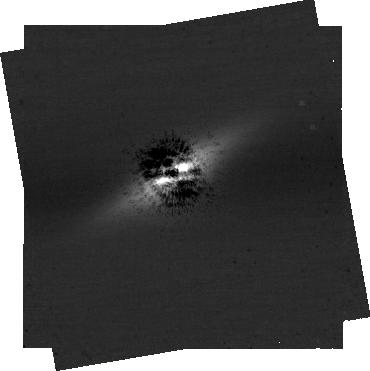
Target: -bet-Pic
Instrument: NIRCAM/CORON
Filter: F410M+MASKRND
Exposure: 13.1 h
Observation ID: jw04758-c1002_t001_nircam_f410m-maskrnd-sub320a335r

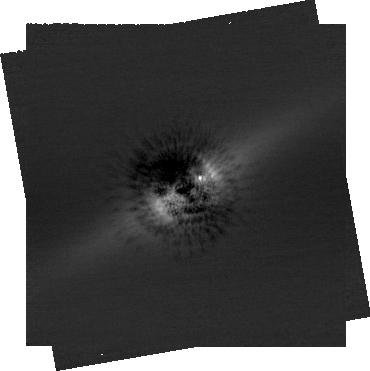
Target: -bet-Pic
Instrument: NIRCAM/CORON
Filter: F210M+MASKRND
Exposure: 13.1 h
Observation ID: jw04758-c1002_t001_nircam_f210m-maskrnd-sub320a335r

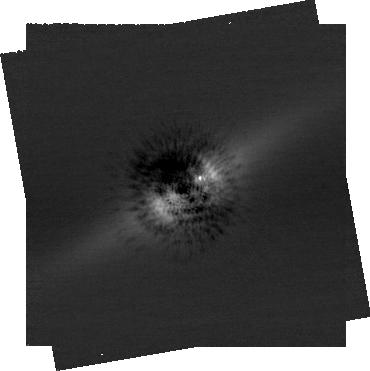
Target: -bet-Pic
Instrument: NIRCAM/CORON
Filter: F210M+MASKRND
Exposure: 13.1 h
Observation ID: jw04758-c1003_t001_nircam_f210m-maskrnd-sub320a335r

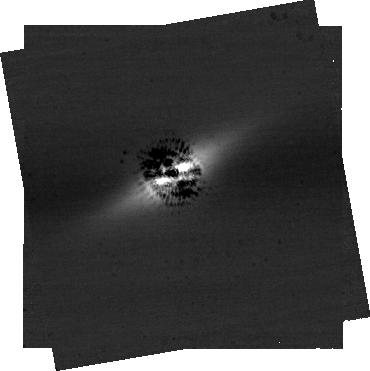
Target: -bet-Pic
Instrument: NIRCAM/CORON
Filter: F410M+MASKRND
Exposure: 13.1 h
Observation ID: jw04758-c1003_t001_nircam_f410m-maskrnd-sub320a335r

From Day to Season: Constraining the Rotation Period and Obliquity of Beta Pic b with Time-resolved High-contrast Imaging (PI: Zhou, Yifan)

Rotational modulation is common among brown dwarfs and planetary-mass objects. The periodic light curves reveal heterogeneous atmospheric structures and enable precise measurements of rotation period and spin angular momentum. The observed rotational period, when combined with the projected rotational velocity (v sin i), constrains spin axis orientations and planetary obliquity, which offer unique insights into a planet's formation history and dynamical evolution pathway. The light curves of directly imaged exoplanets can only be precisely measured with JWST/NIRCam coronagraphic imaging. The super-Jovian planet Beta Pic b, reciding in a dynamically interactive system, stands out as an ideal target of time-resolved high-contrast photometry. We propose a photometric monioring campaign using the JWST NIRCam dual-band coronagraphic mode to observe the rotational modulation in Beta Pic b. These observations will probe the heterogeneous atmosphere of Beta Pic b, precisely constrain the planet's rotation period, uncover the planet's obliquity, and test the alignment between the planet's spin and orbital axes. Beta Pic b will have its maximum angular separation from its host star during JWST Cycle 3. The same opportunity will not repeat until 2035.